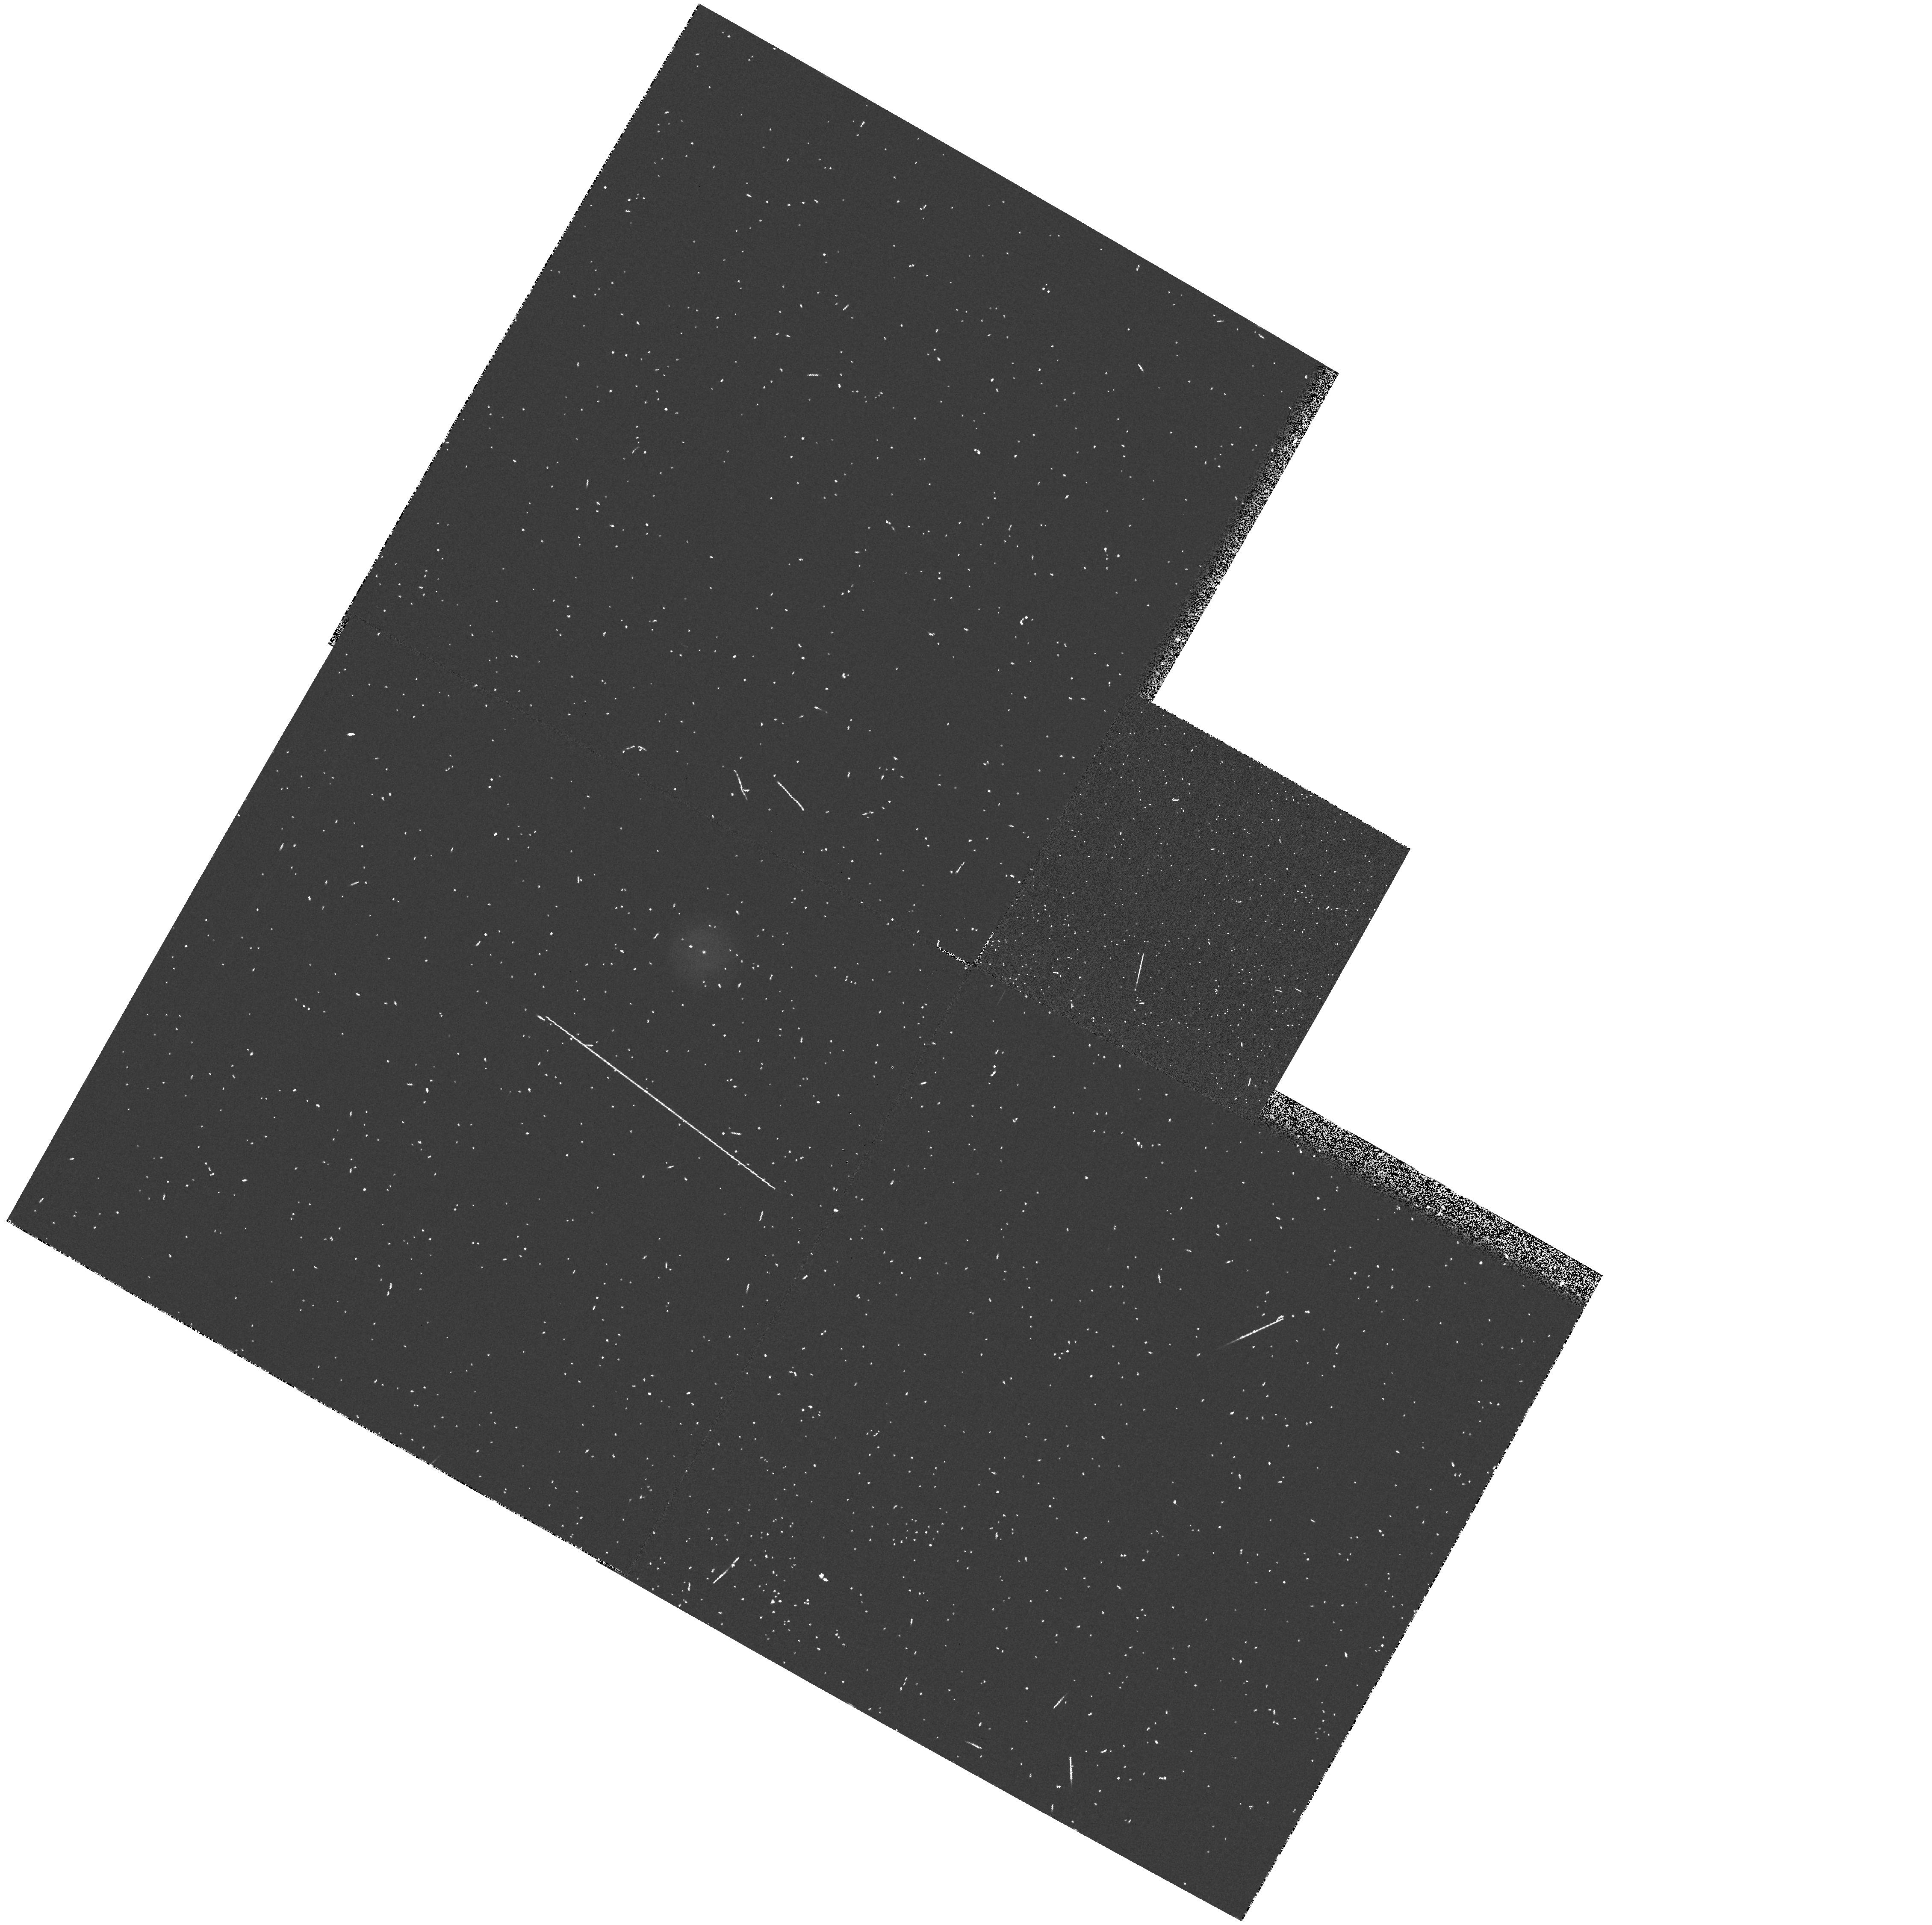
Target: ME2-1. Instrument: WFPC2/PC. Filter: F218W. Exposure: 5 min. Observation ID: hst_5107_02_wfpc2_pc_f218w_u28502

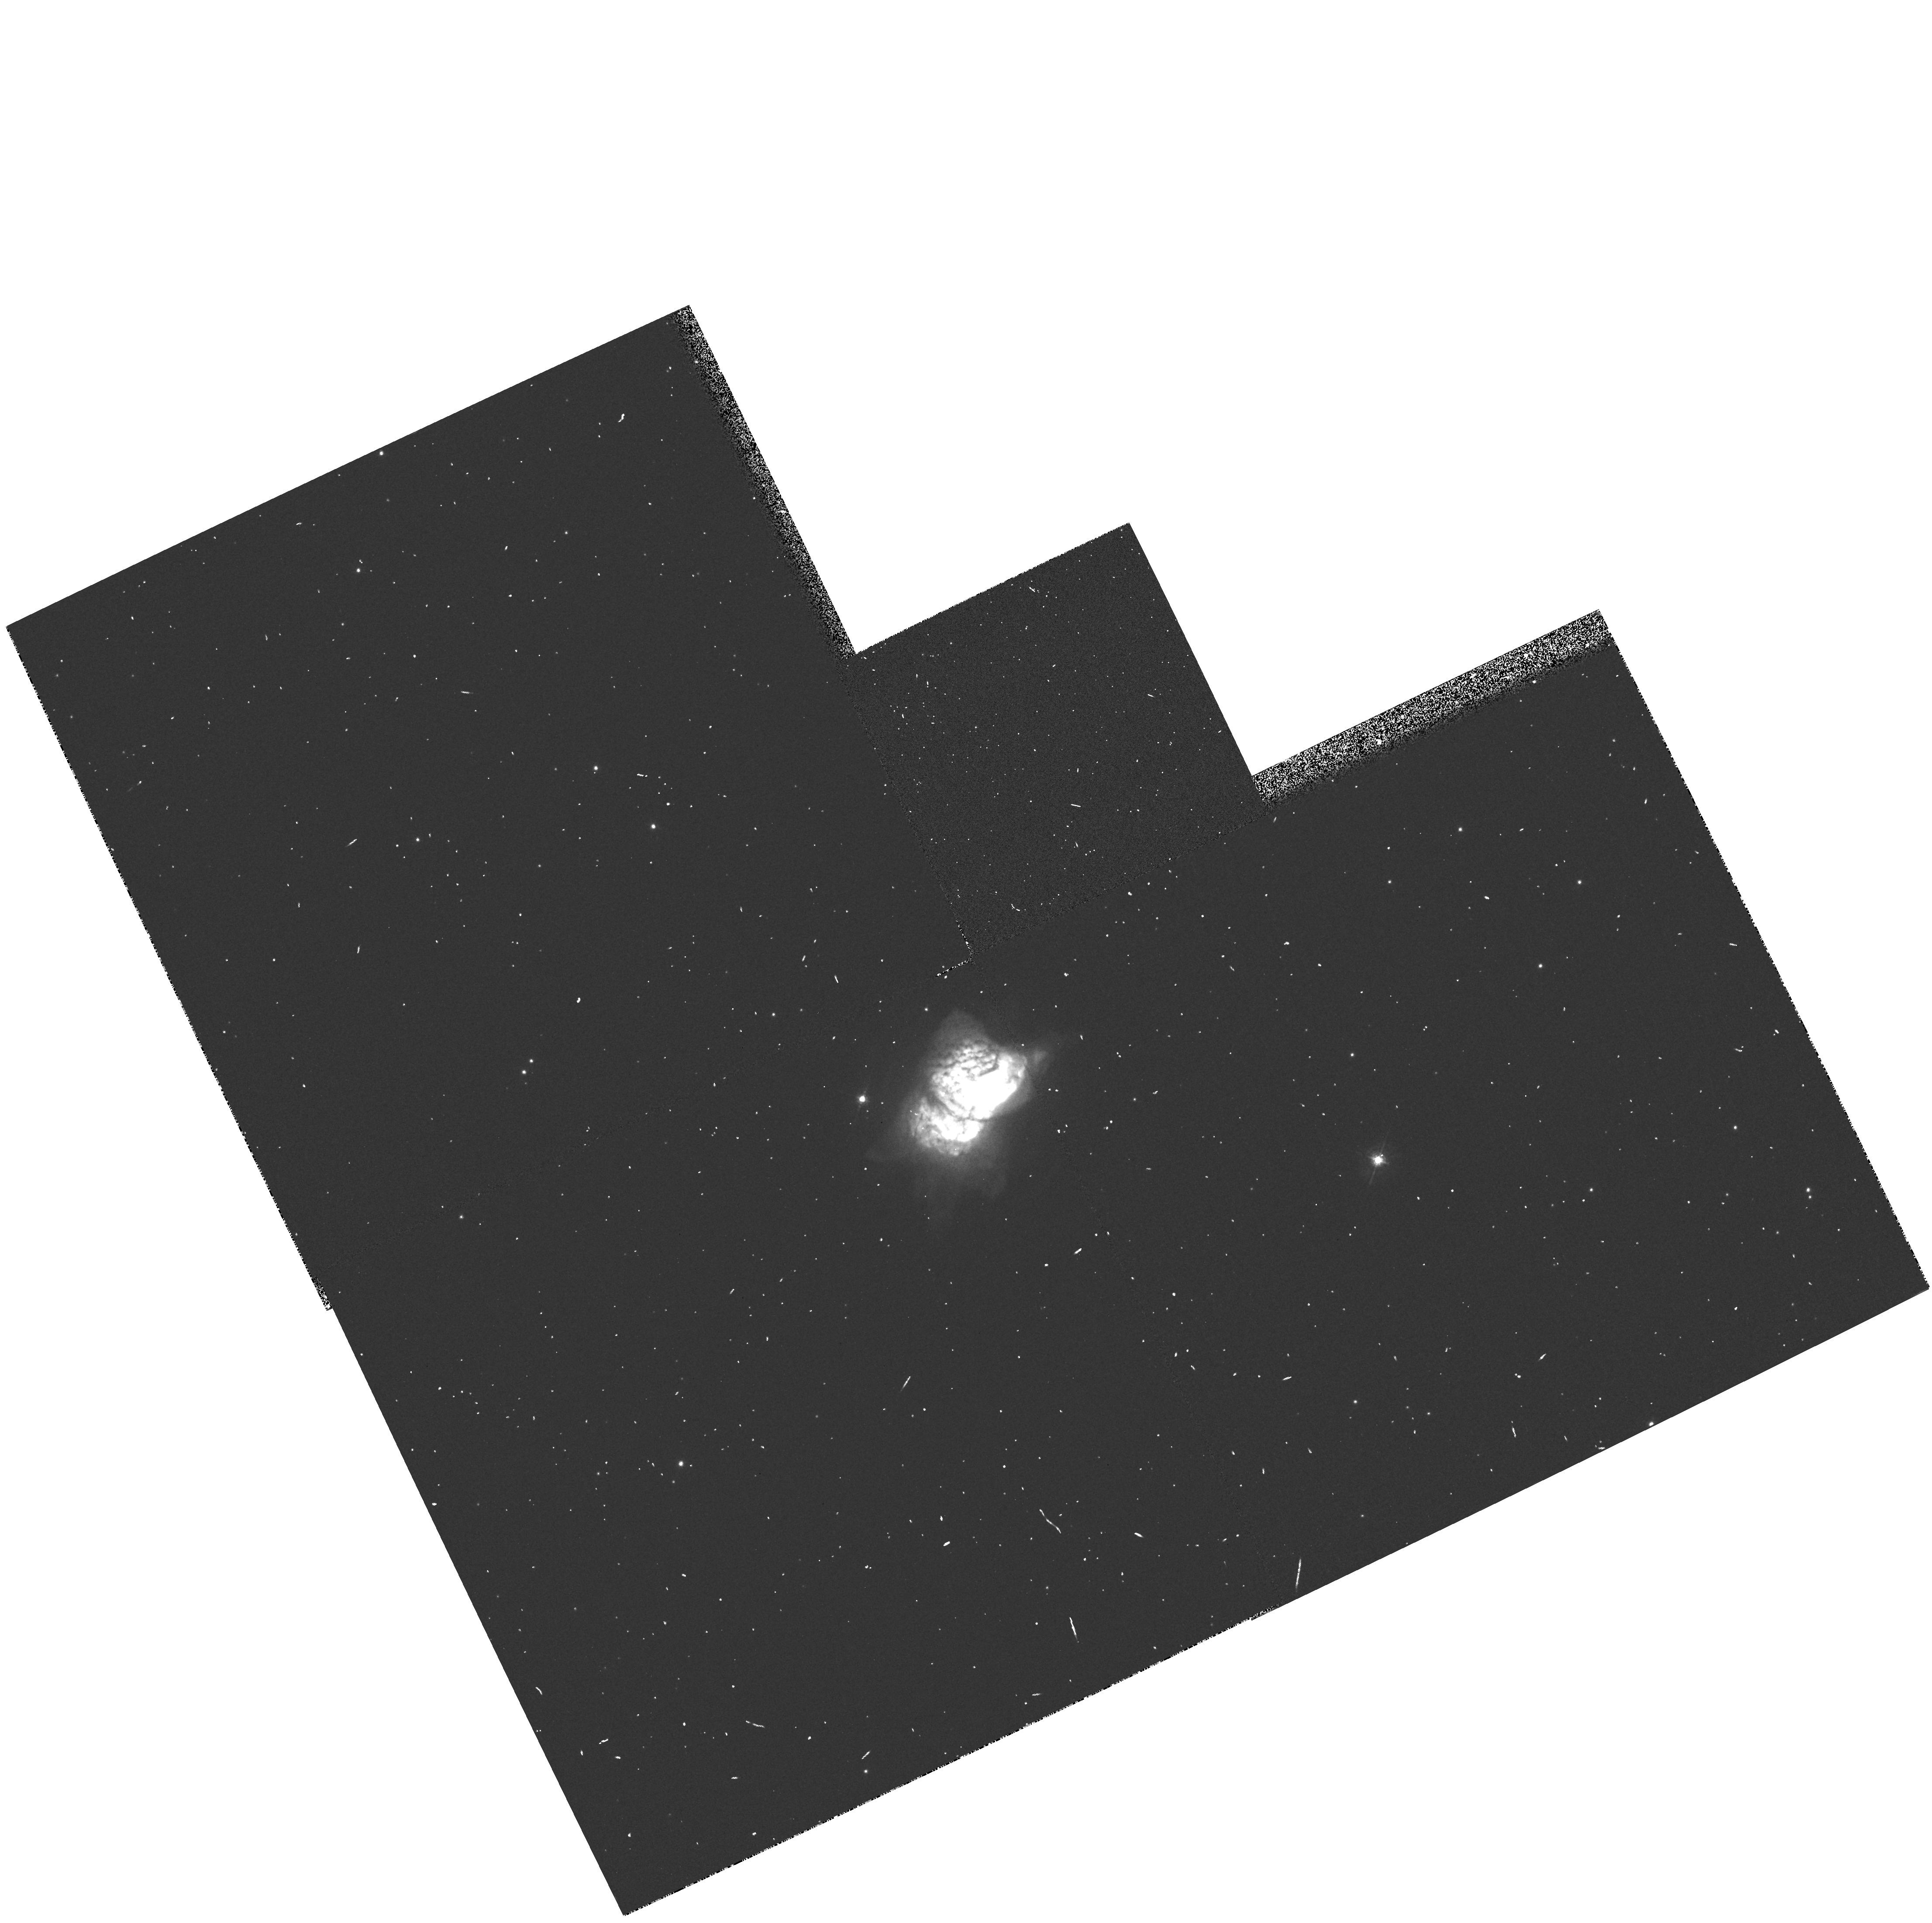
Target: NGC7027. Instrument: WFPC2/PC. Filter: F547M. Exposure: 1 min. Observation ID: hst_5107_01_wfpc2_pc_f547m_u28501

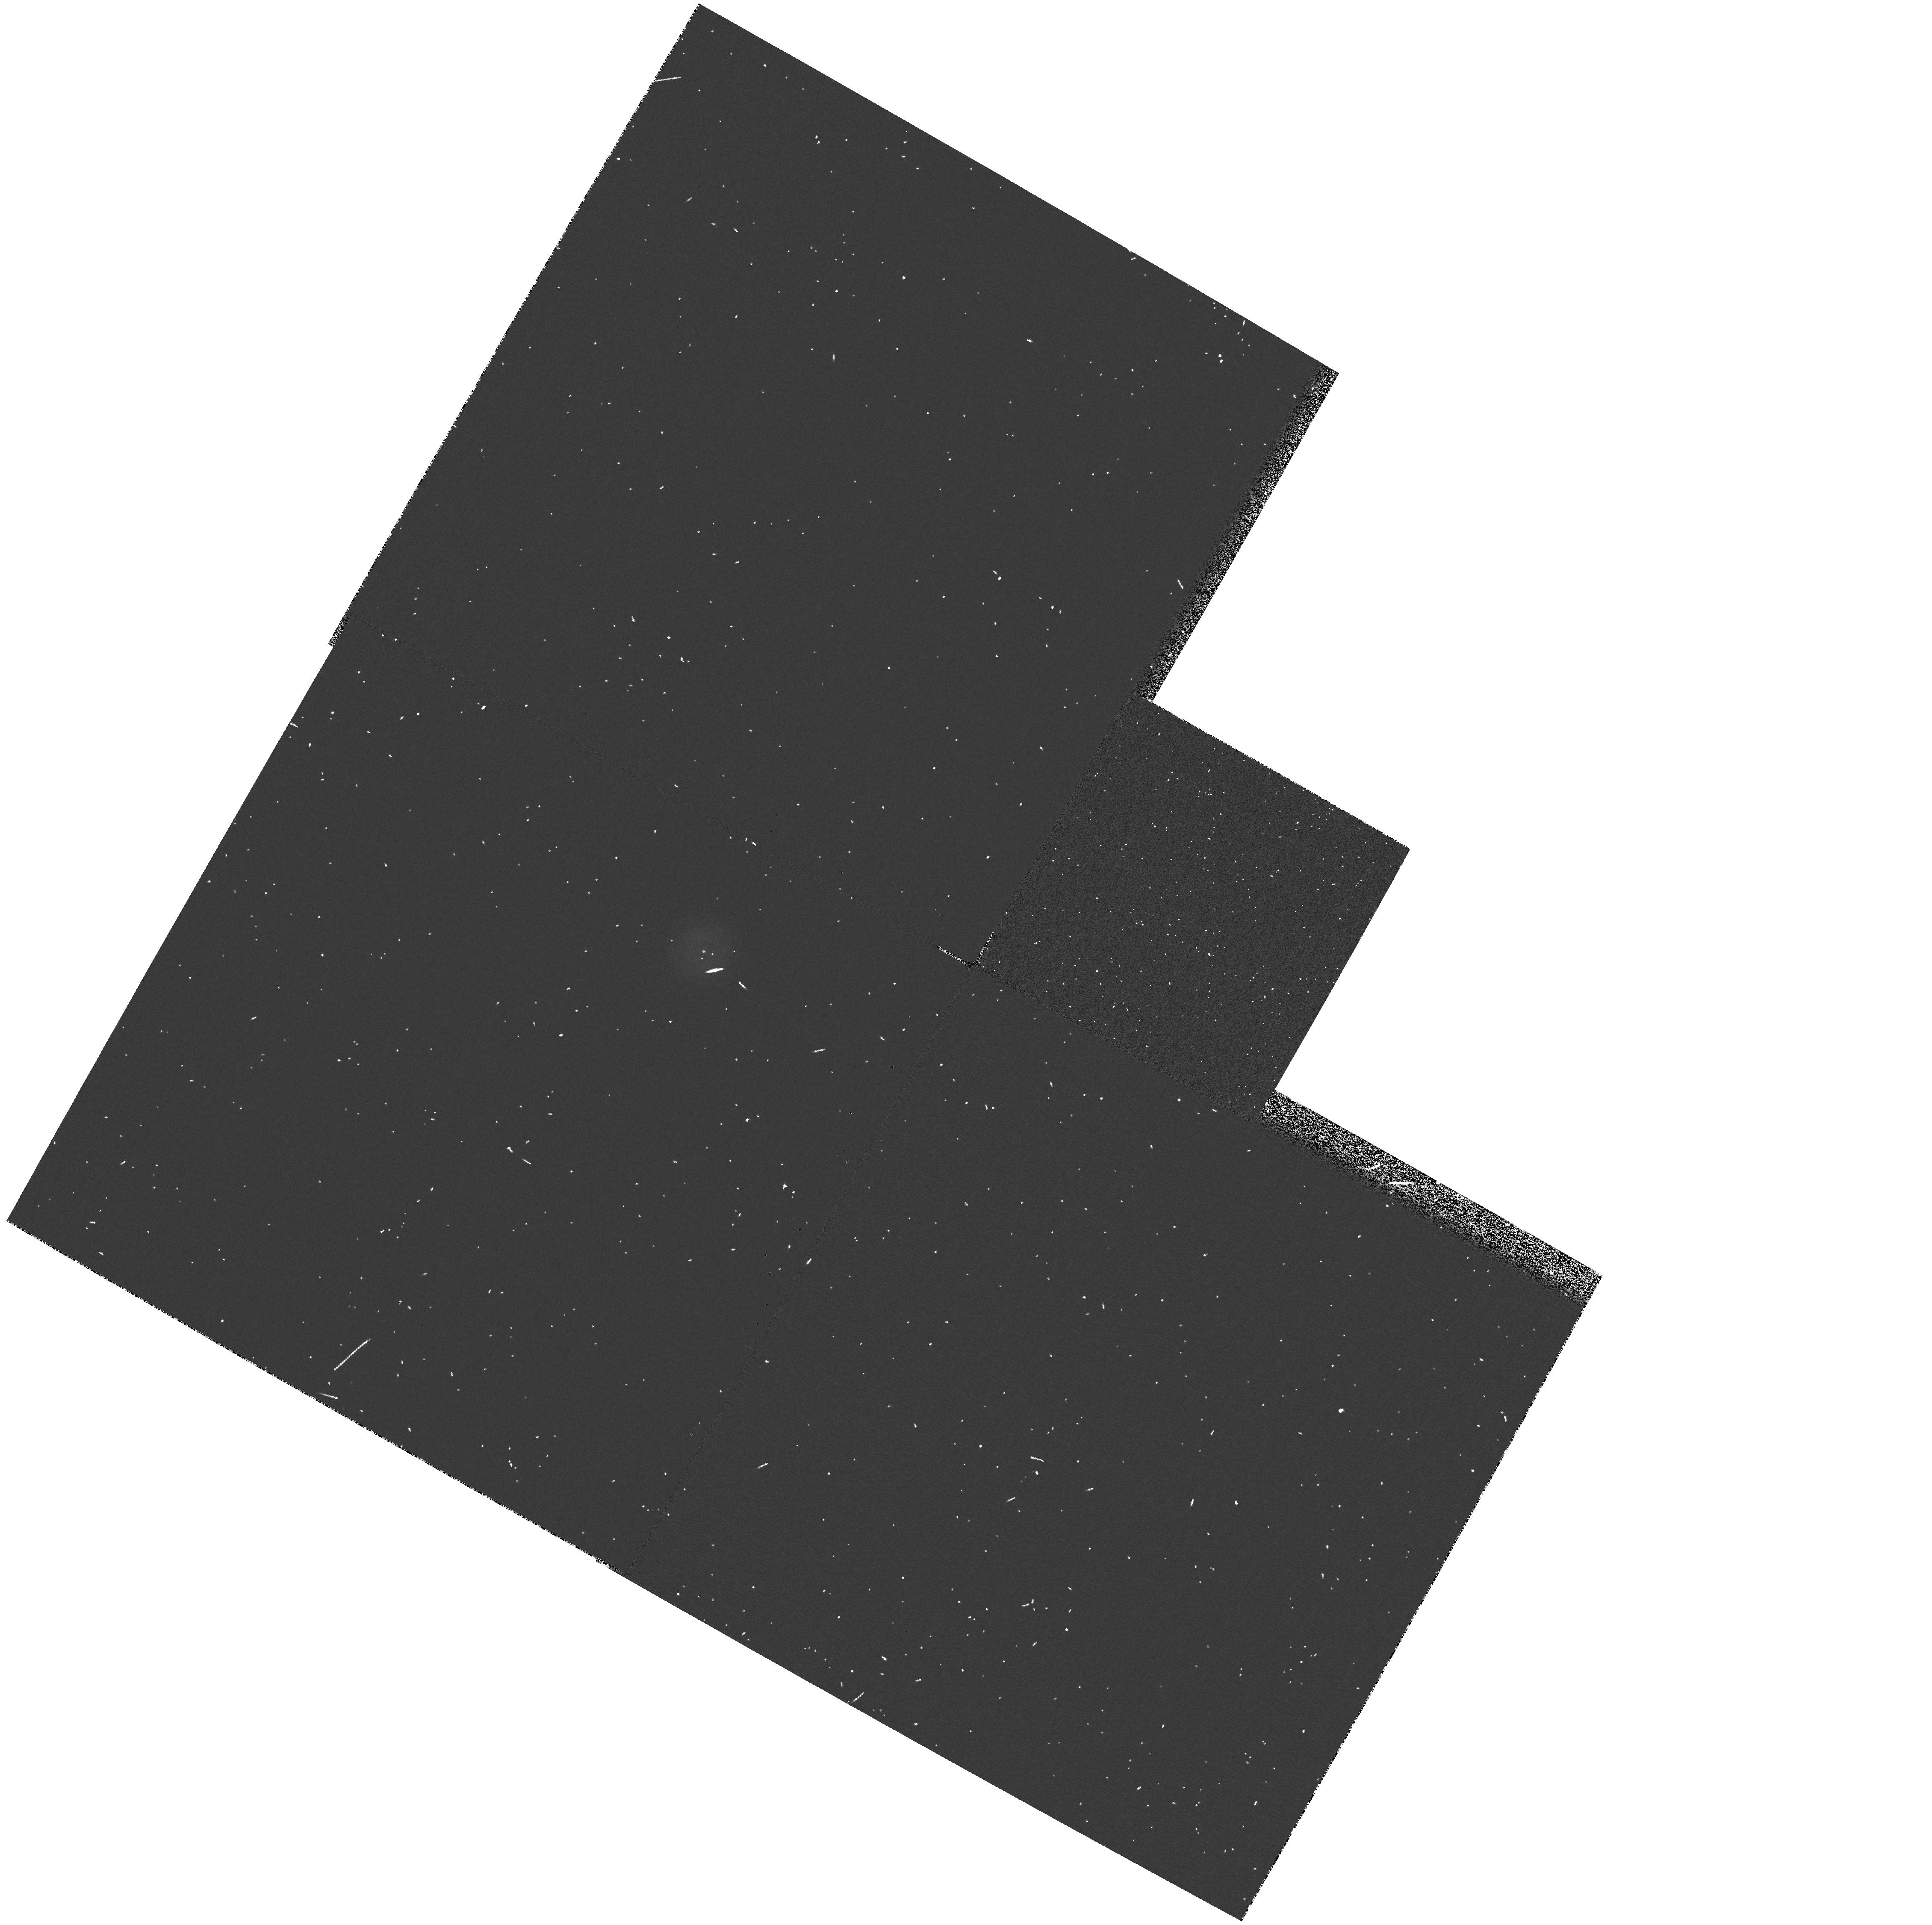
Target: ME2-1. Instrument: WFPC2/PC. Filter: F255W. Exposure: 2 min. Observation ID: hst_5107_02_wfpc2_pc_f255w_u28502

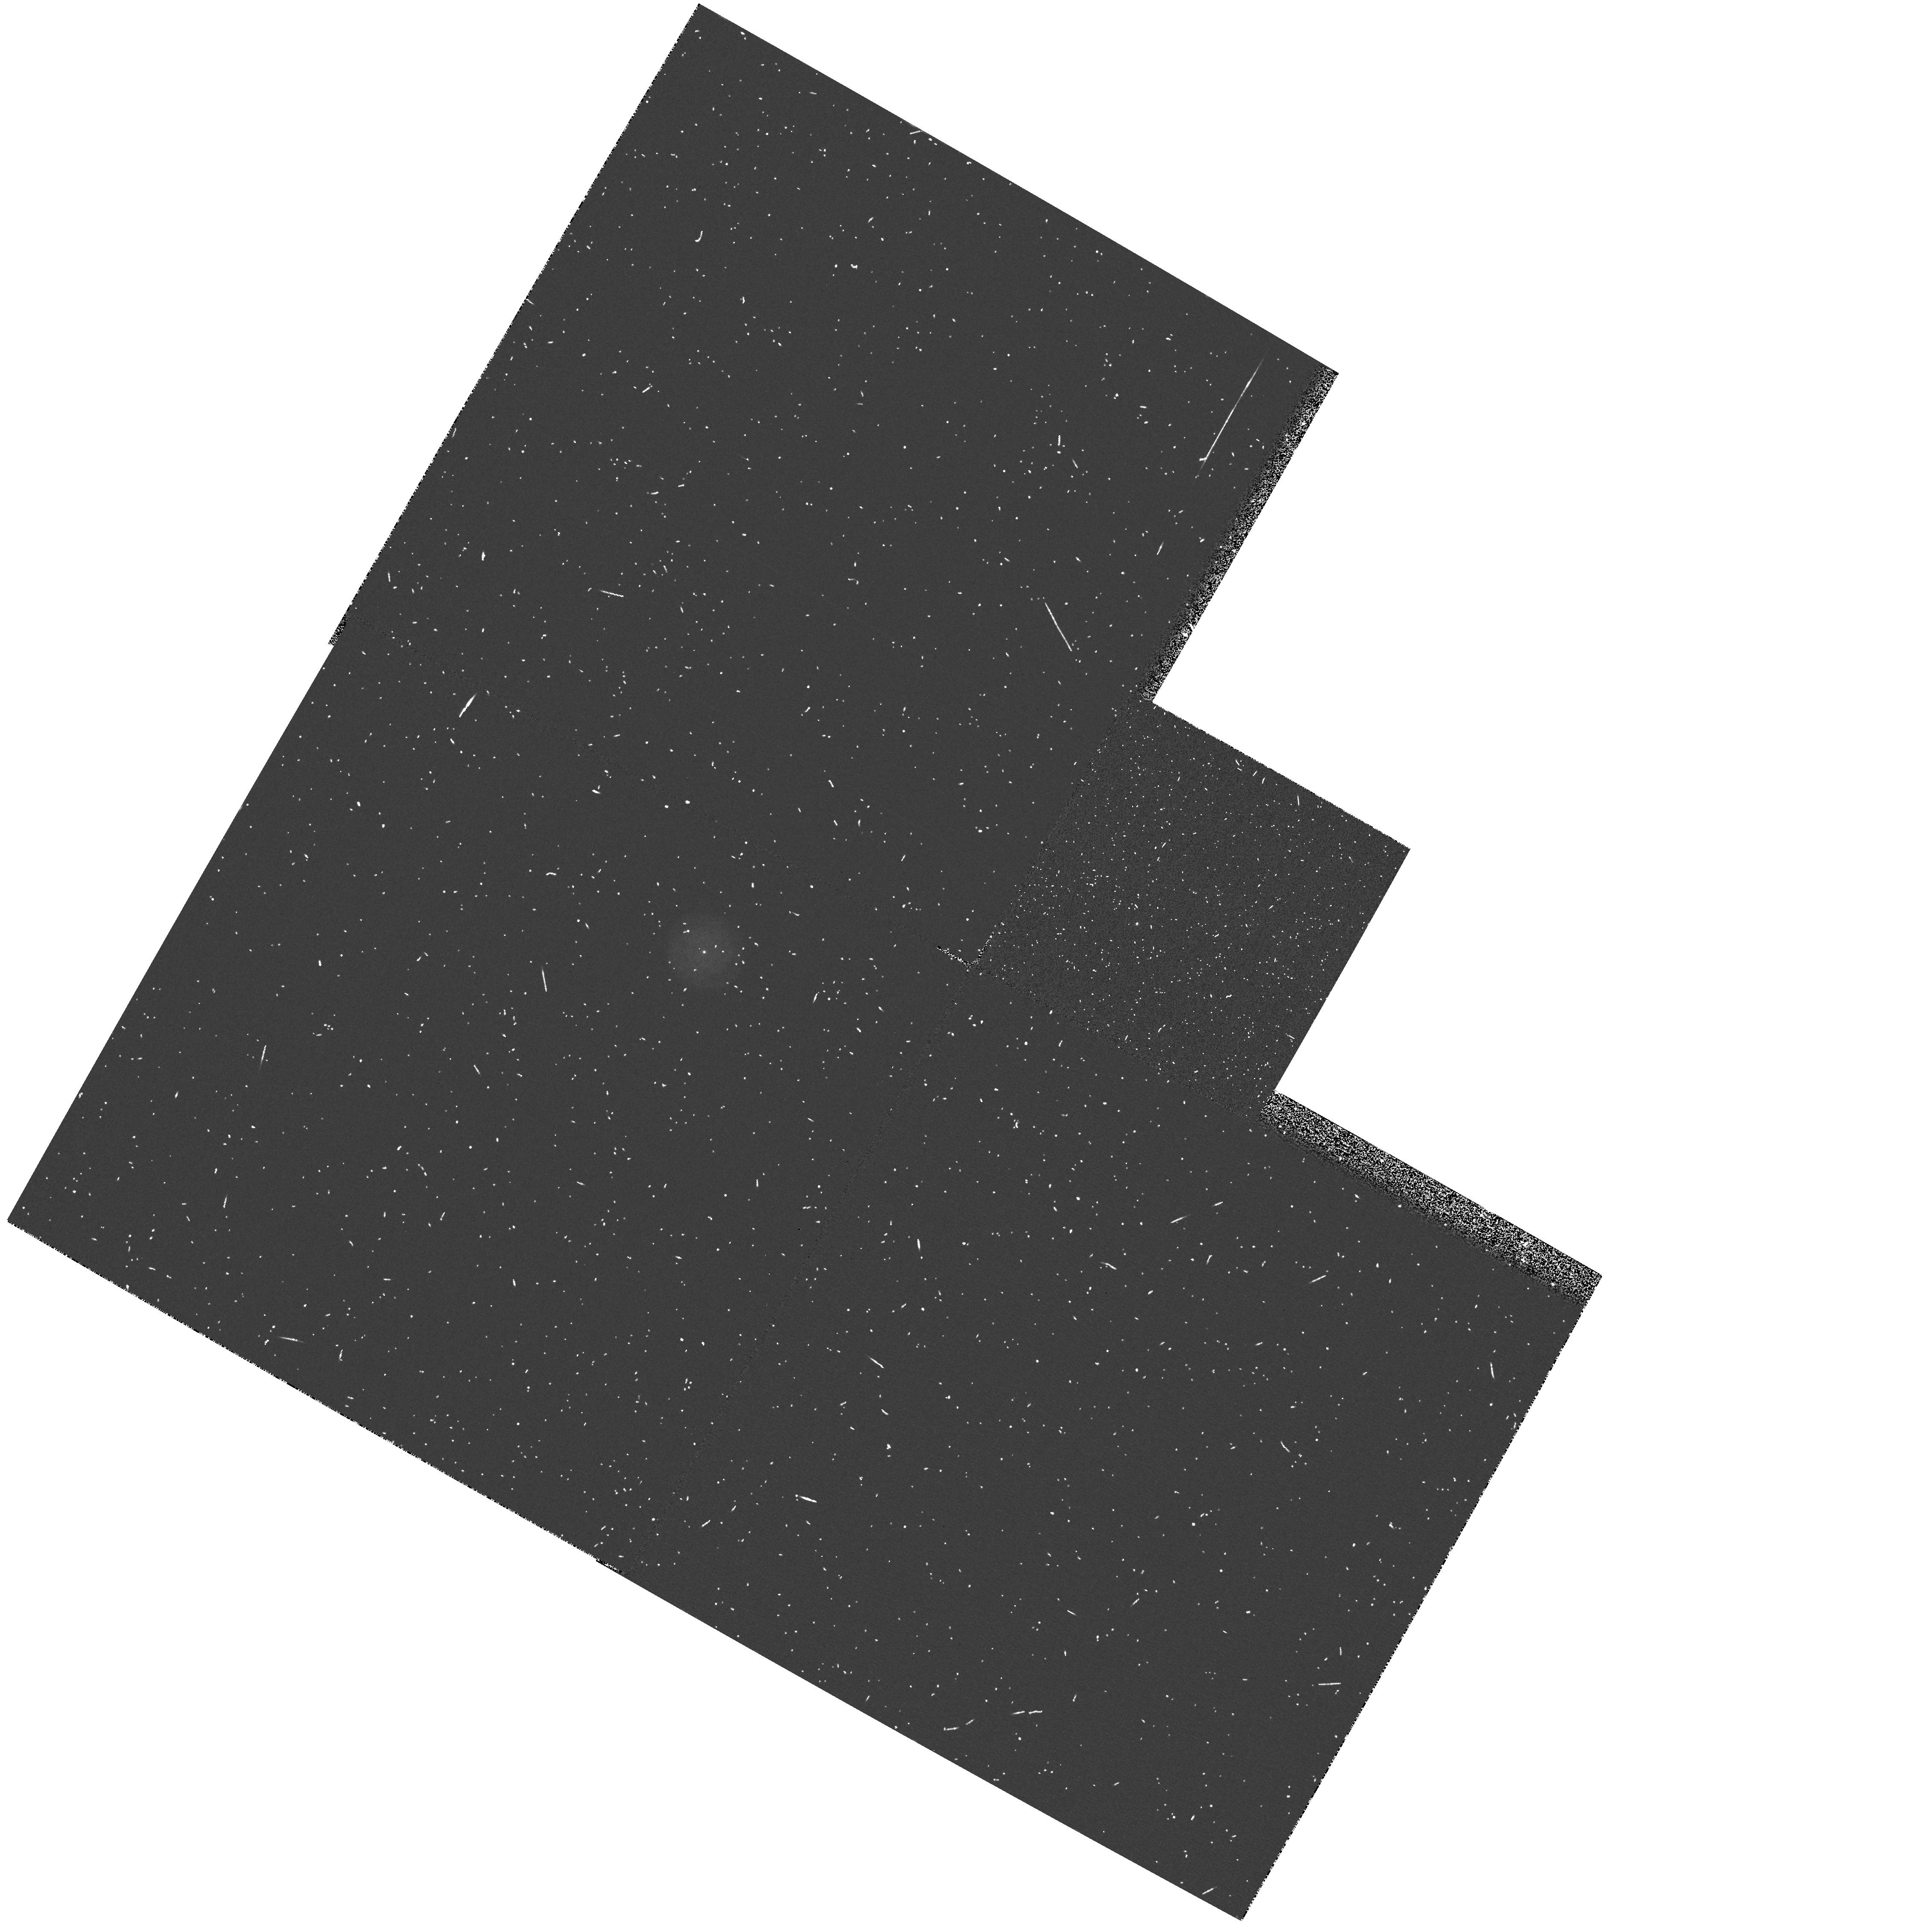
Target: ME2-1. Instrument: WFPC2/PC. Filter: F185W. Exposure: 7 min. Observation ID: hst_5107_02_wfpc2_pc_f185w_u28502

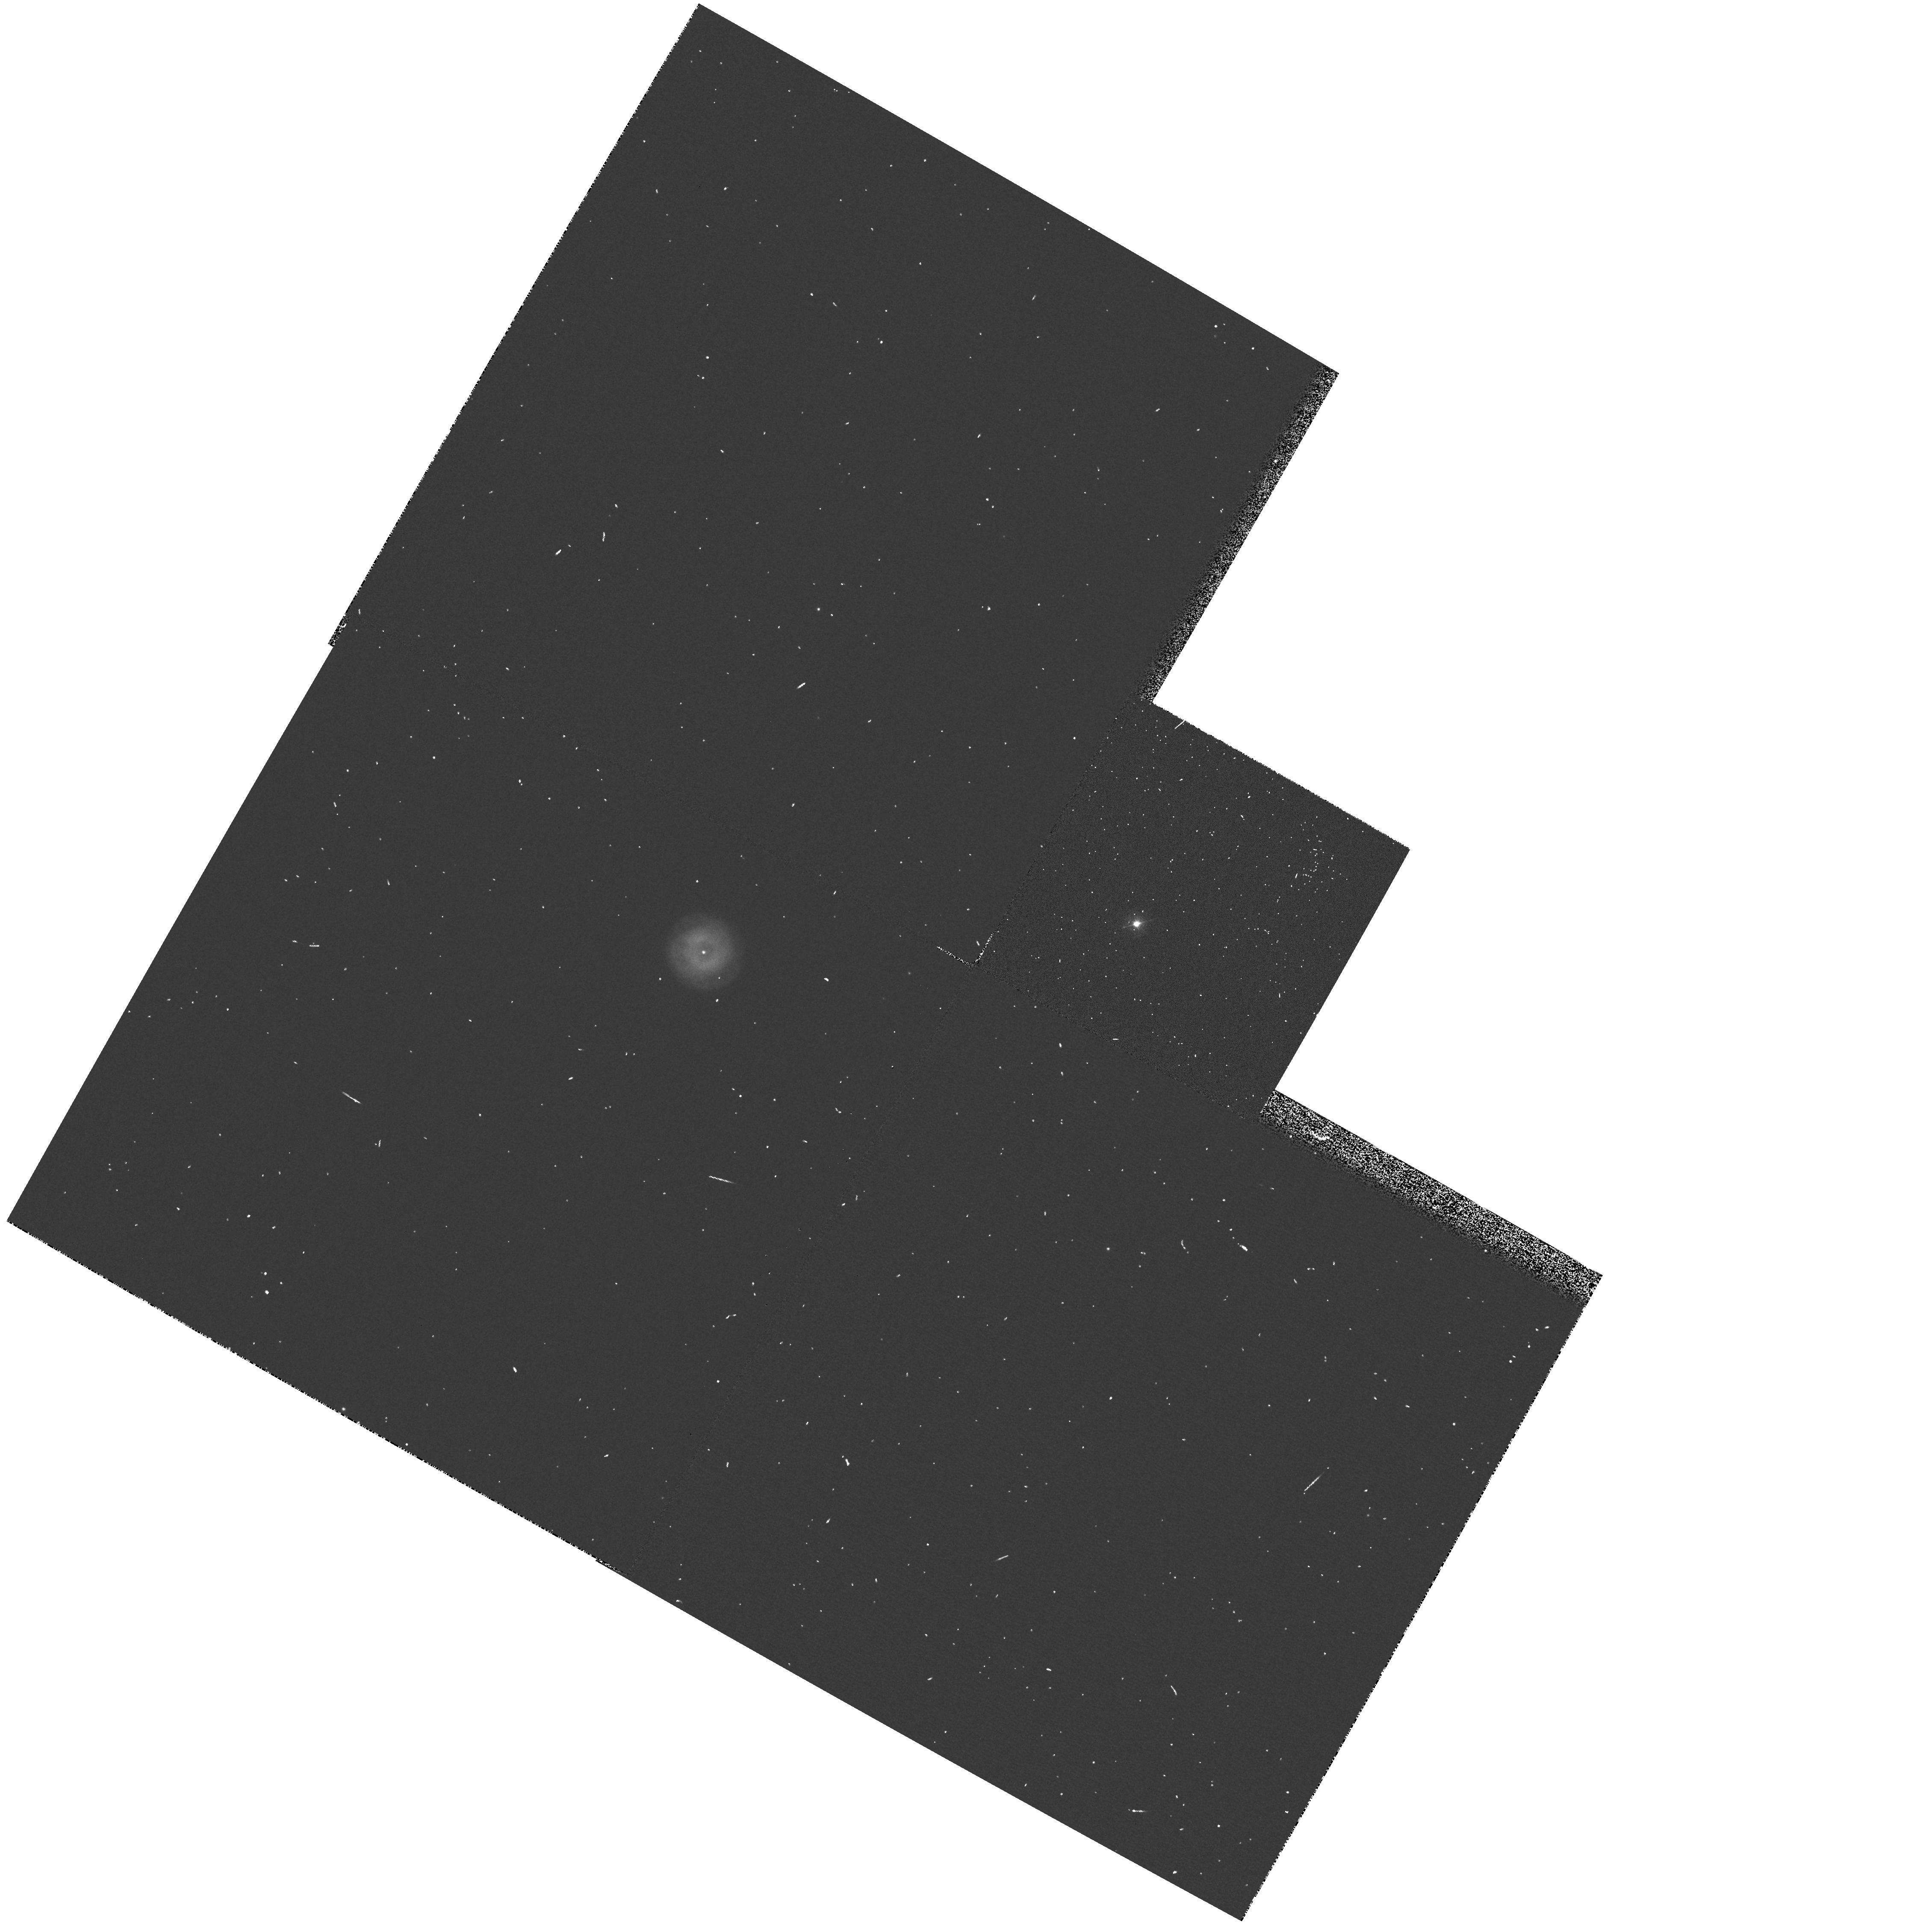
Target: ME2-1. Instrument: WFPC2/PC. Filter: F336W. Exposure: 1 min. Observation ID: hst_5107_02_wfpc2_pc_f336w_u28502

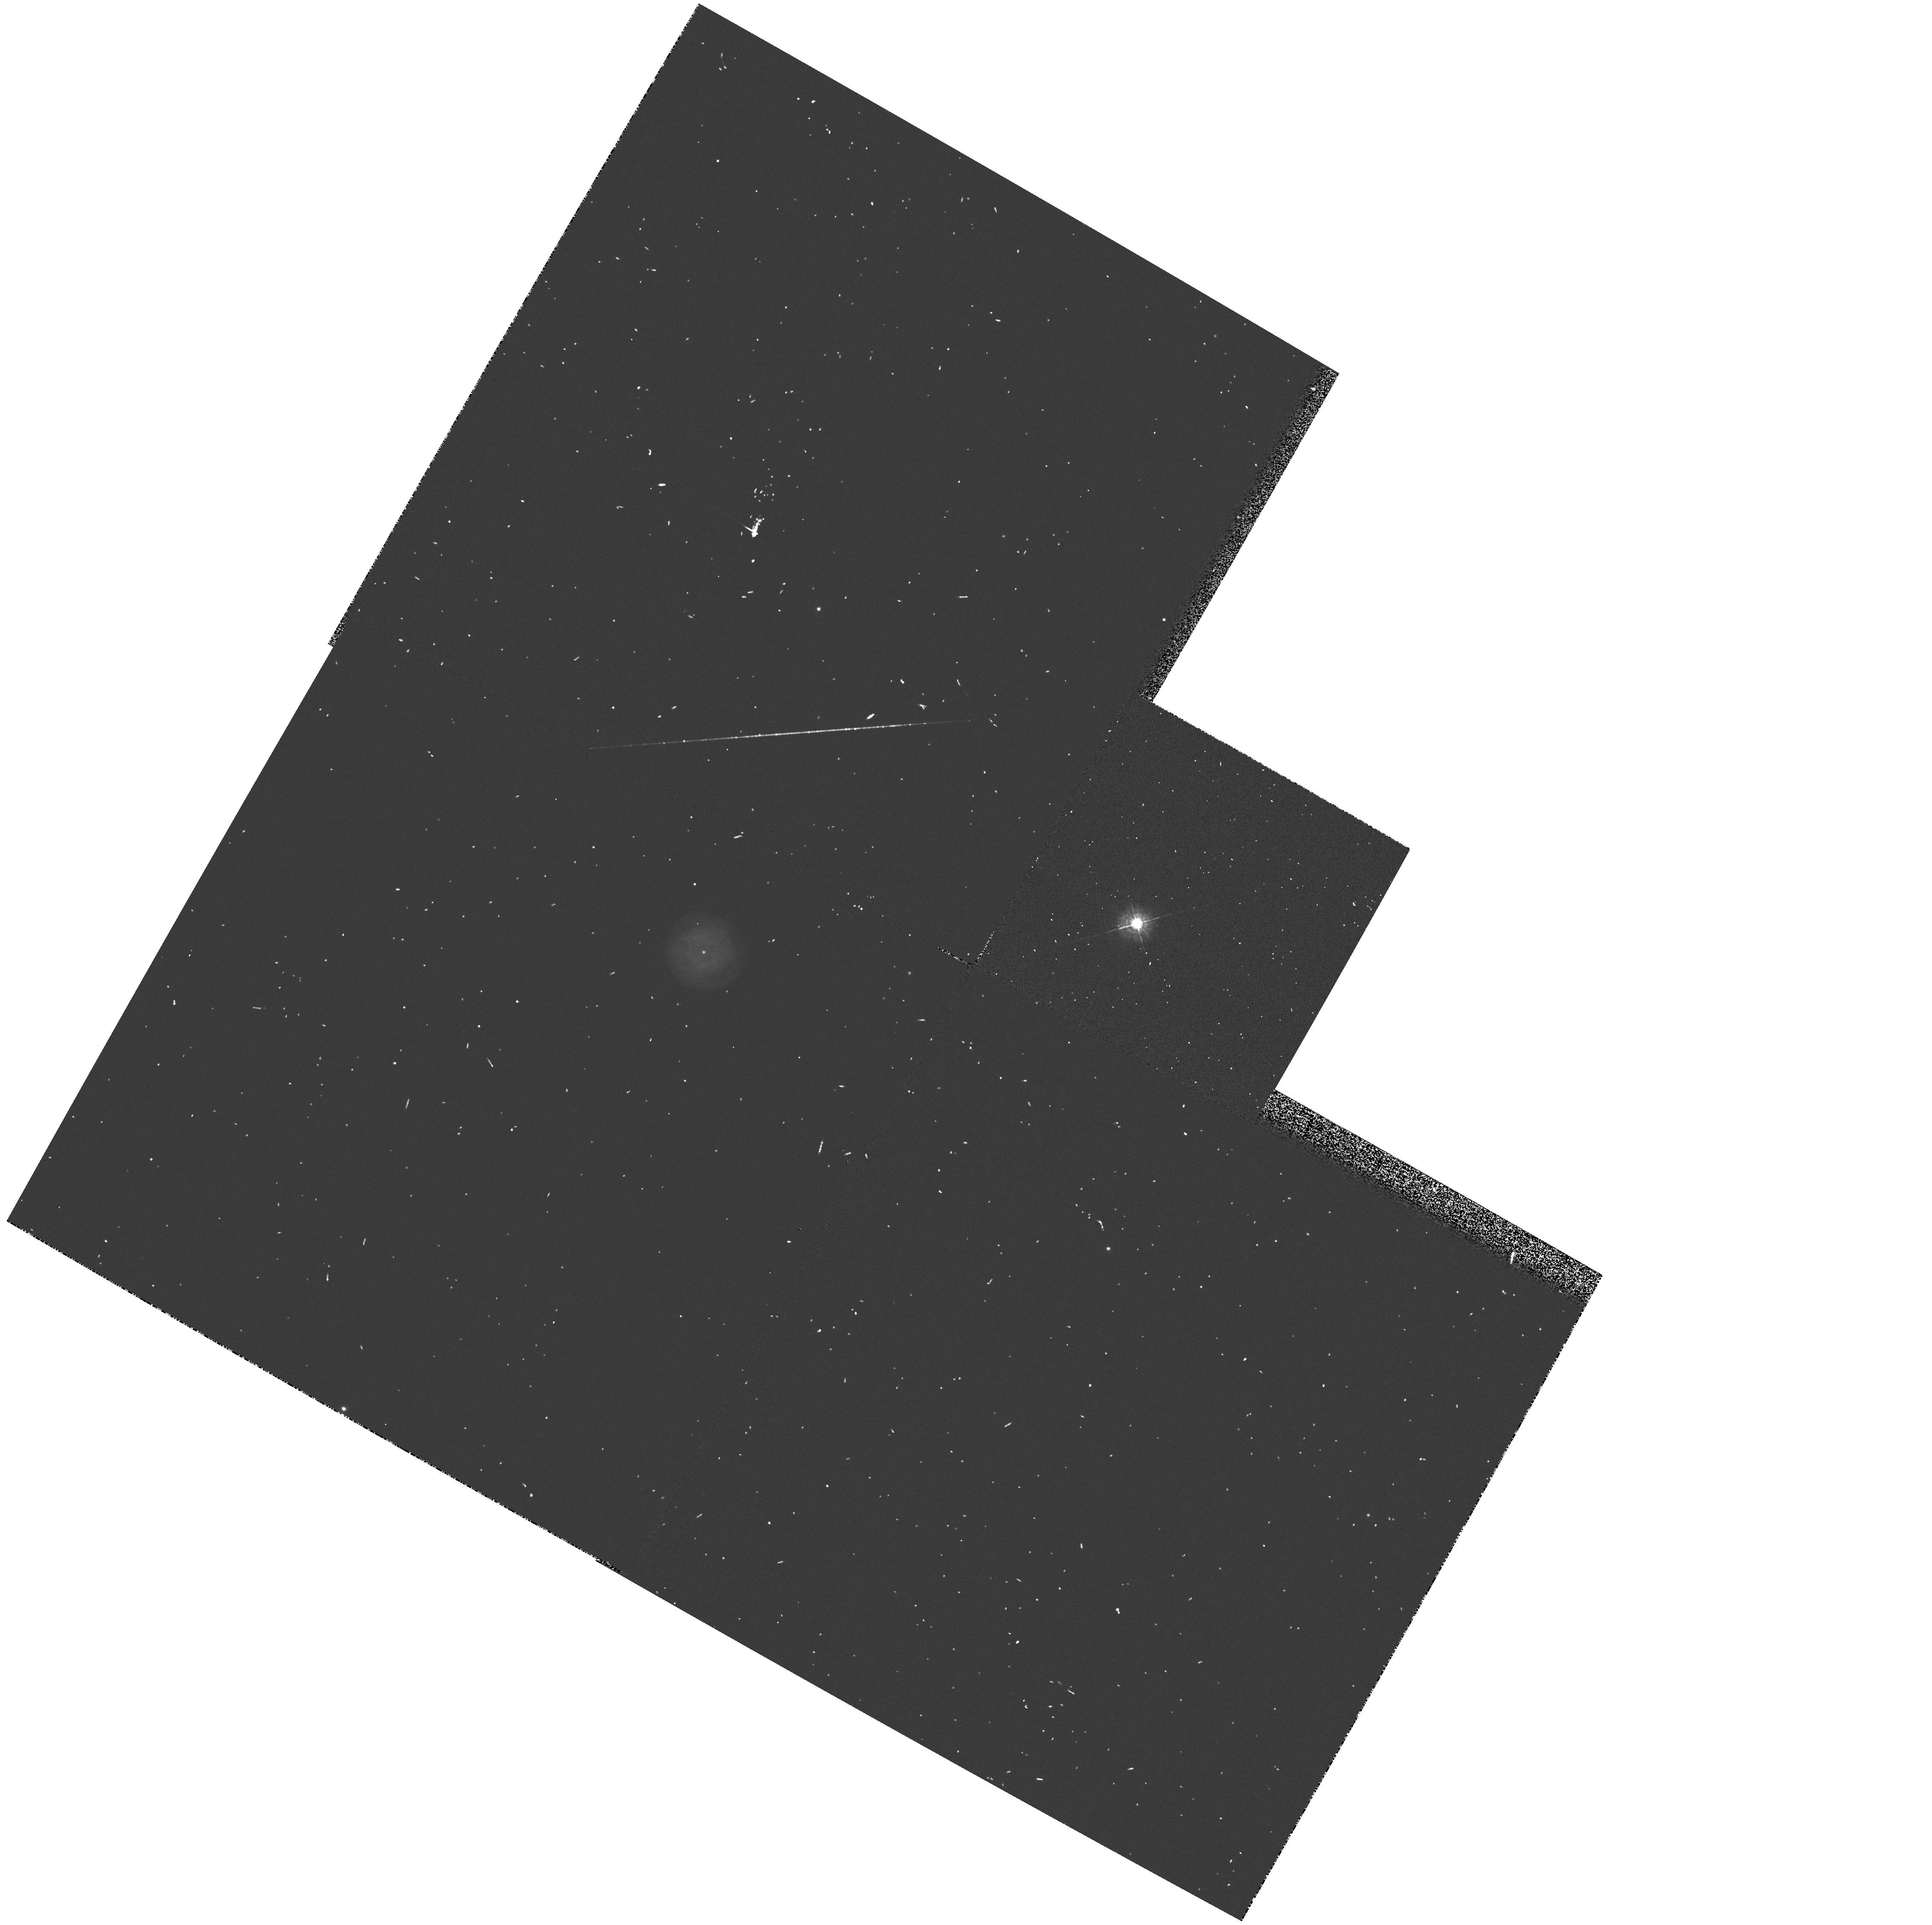
Target: ME2-1. Instrument: WFPC2/PC. Filter: F439W. Exposure: 1 min. Observation ID: hst_5107_02_wfpc2_pc_f439w_u28502

PLANETARY NEBULAE NUCLEI PHOTOMETRY (WC04): CYCLE 4 (PI: Westphal, J. A.)

Accurate observations or even detection of the central stars of the highest excitation Planetary Nebula are difficult because of the faintness of the central star relative to the nebular background. It is believed that these PN nuclear stars have temperatures in excess of 100000 degrees Kelvin and the large flux in the far ultraviolet produces a nebular surface brightness that overwhelms the stellar radiation in the visual when resolution is seeing limited. Also since these stars are believed to evolve from the red giant phase at constant luminosity they are fainter in the visual than cooler PNN's. The WF/PC spatial resolution will enhance the contrast by the order of 100 while an additional enhancement will be achieved by observing in the UV. This program should result in providing sufficient photometric data to determine the nature of these hot central stars. The UV photometry provides a means of determining the interstellar extinction of the central star which is crucial to the determination of the flux and stellar temperature. The targets/filters are: NGC 7027/F185W/F218W/F547M, ME2-1 /F185W/F218W/F255W/F336W/F439W/F547M